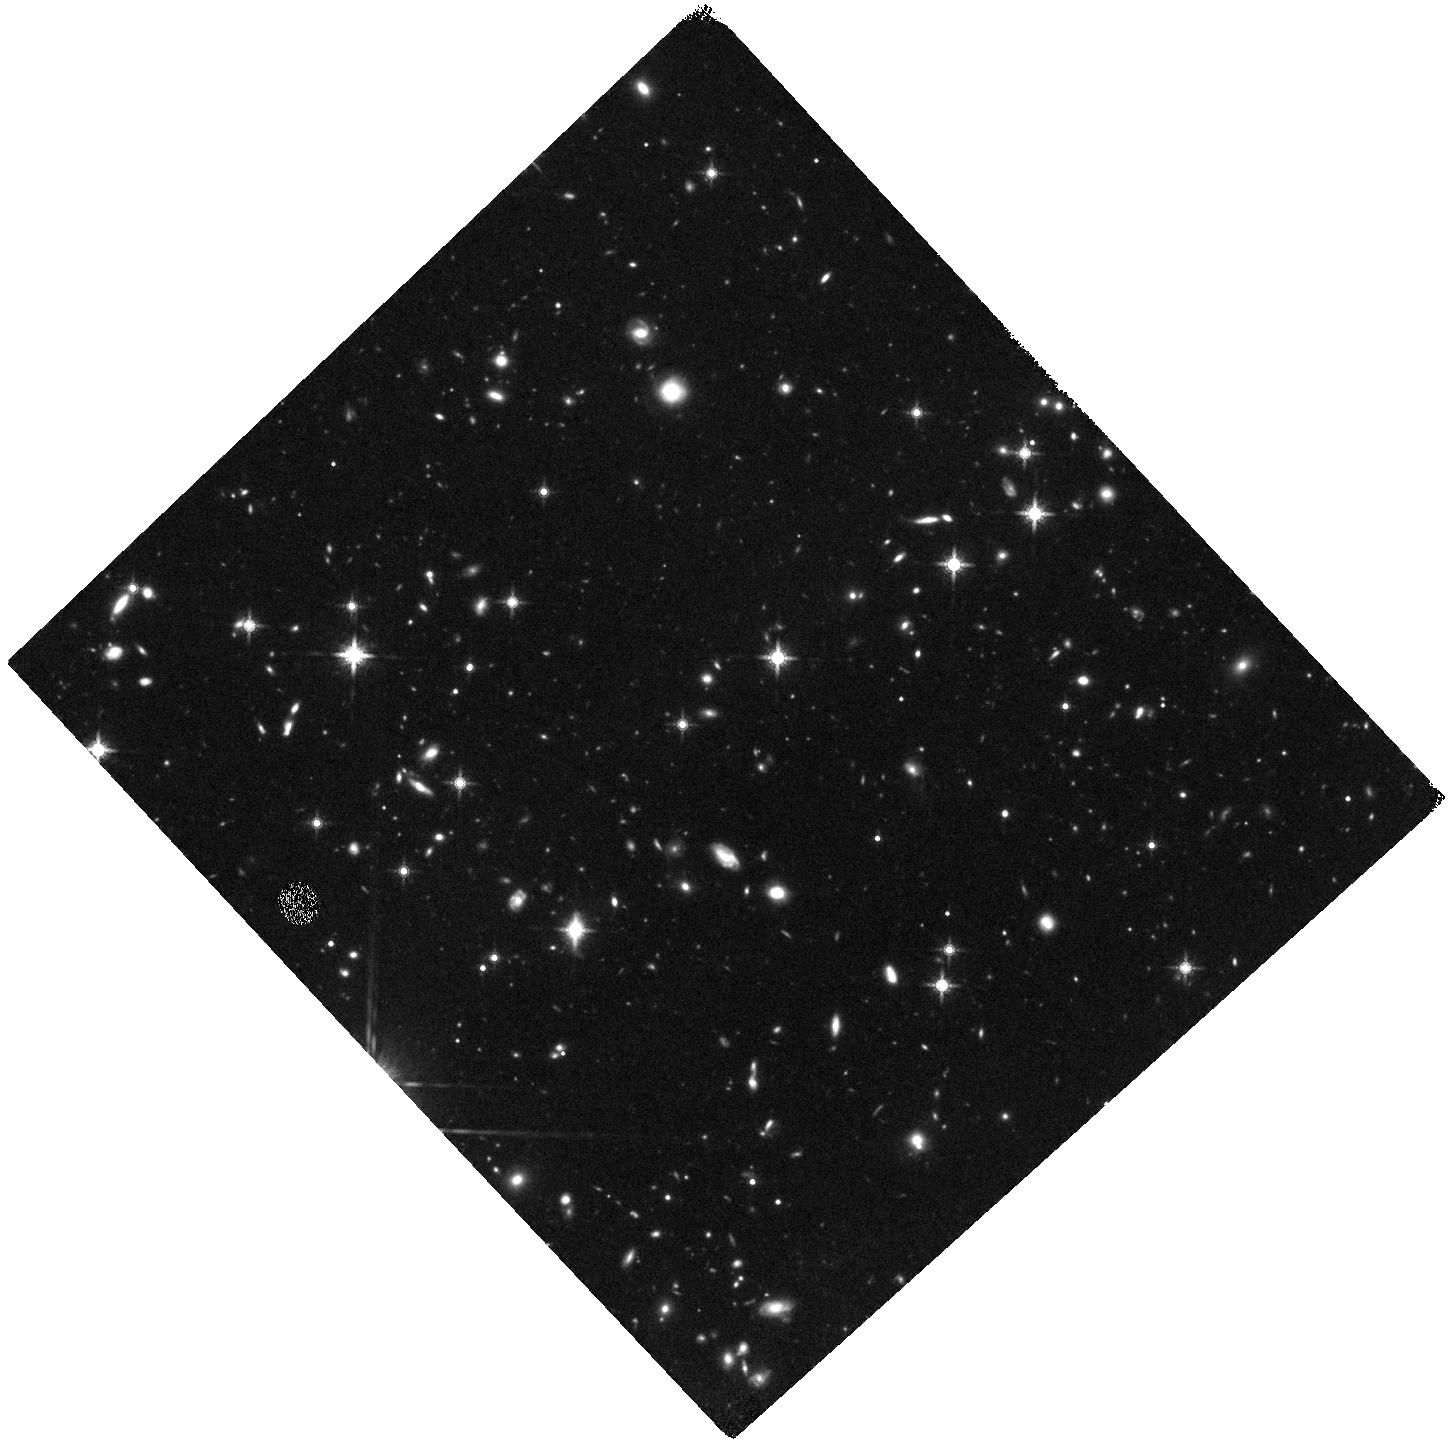
Target: WISEA-J085510.74-071442.5
Instrument: WFC3/IR
Filter: F160W
Exposure: 2.2 h
Observation ID: hst_14233_05_wfc3_ir_f160w_icv605

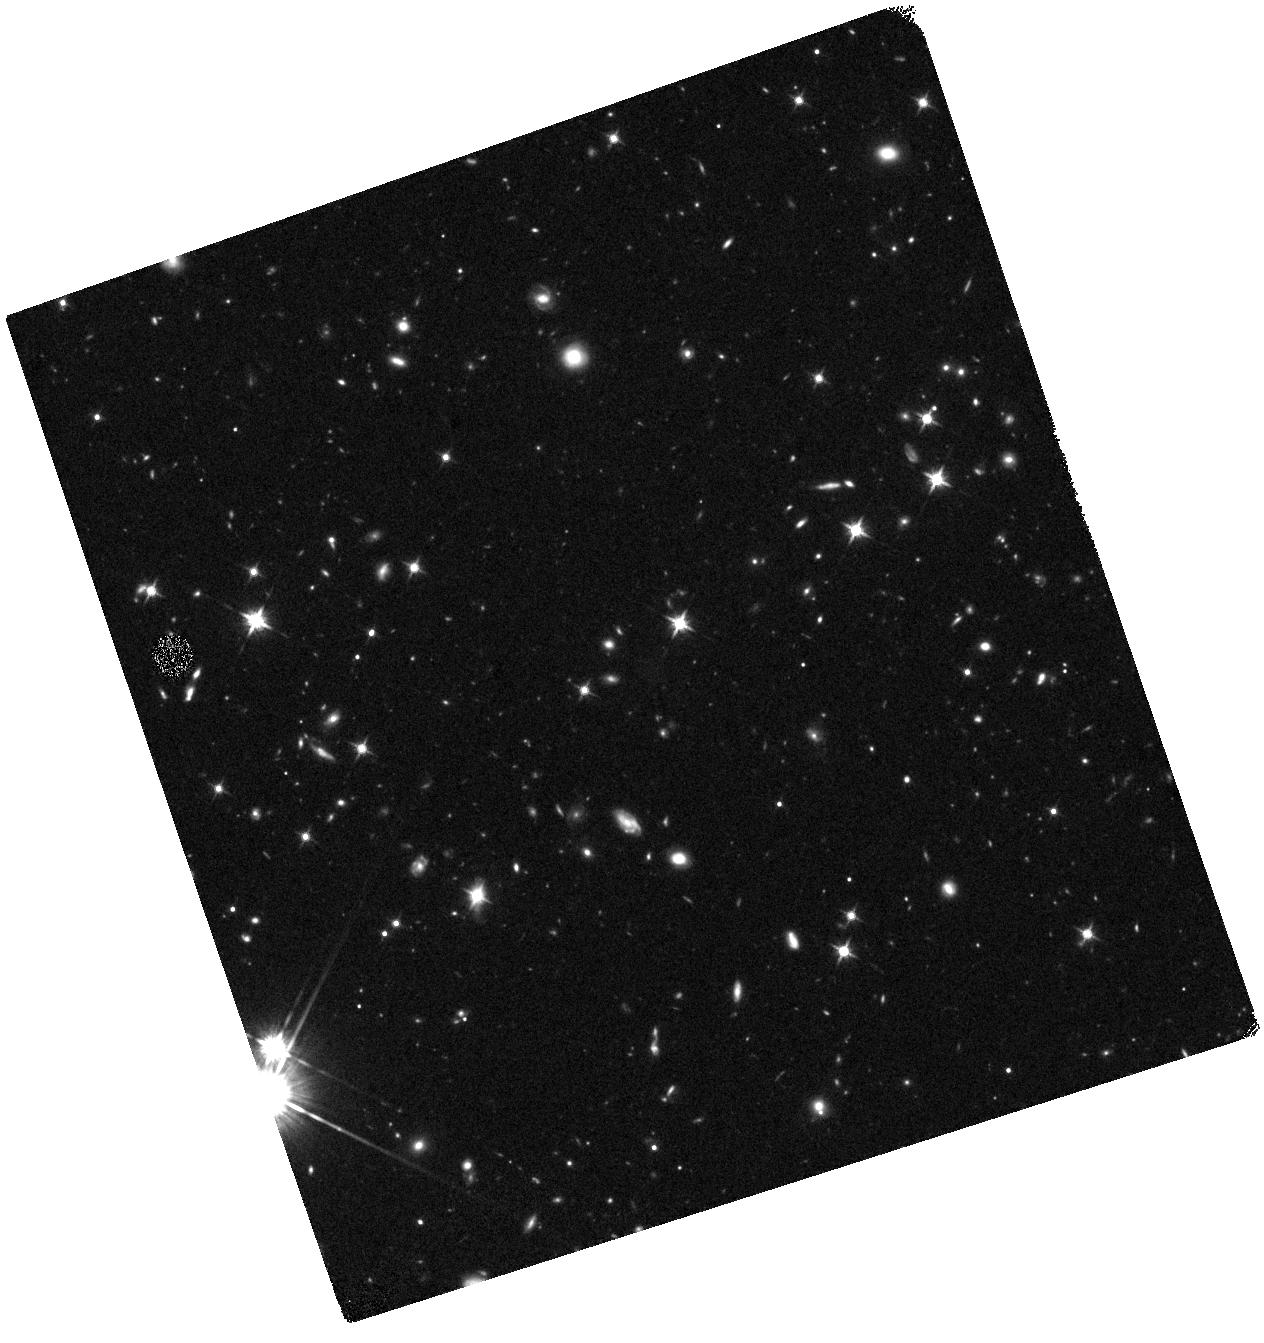
Target: WISEA-J085510.74-071442.5
Instrument: WFC3/IR
Filter: F125W
Exposure: 42 min
Observation ID: hst_14233_02_wfc3_ir_f125w_icv602

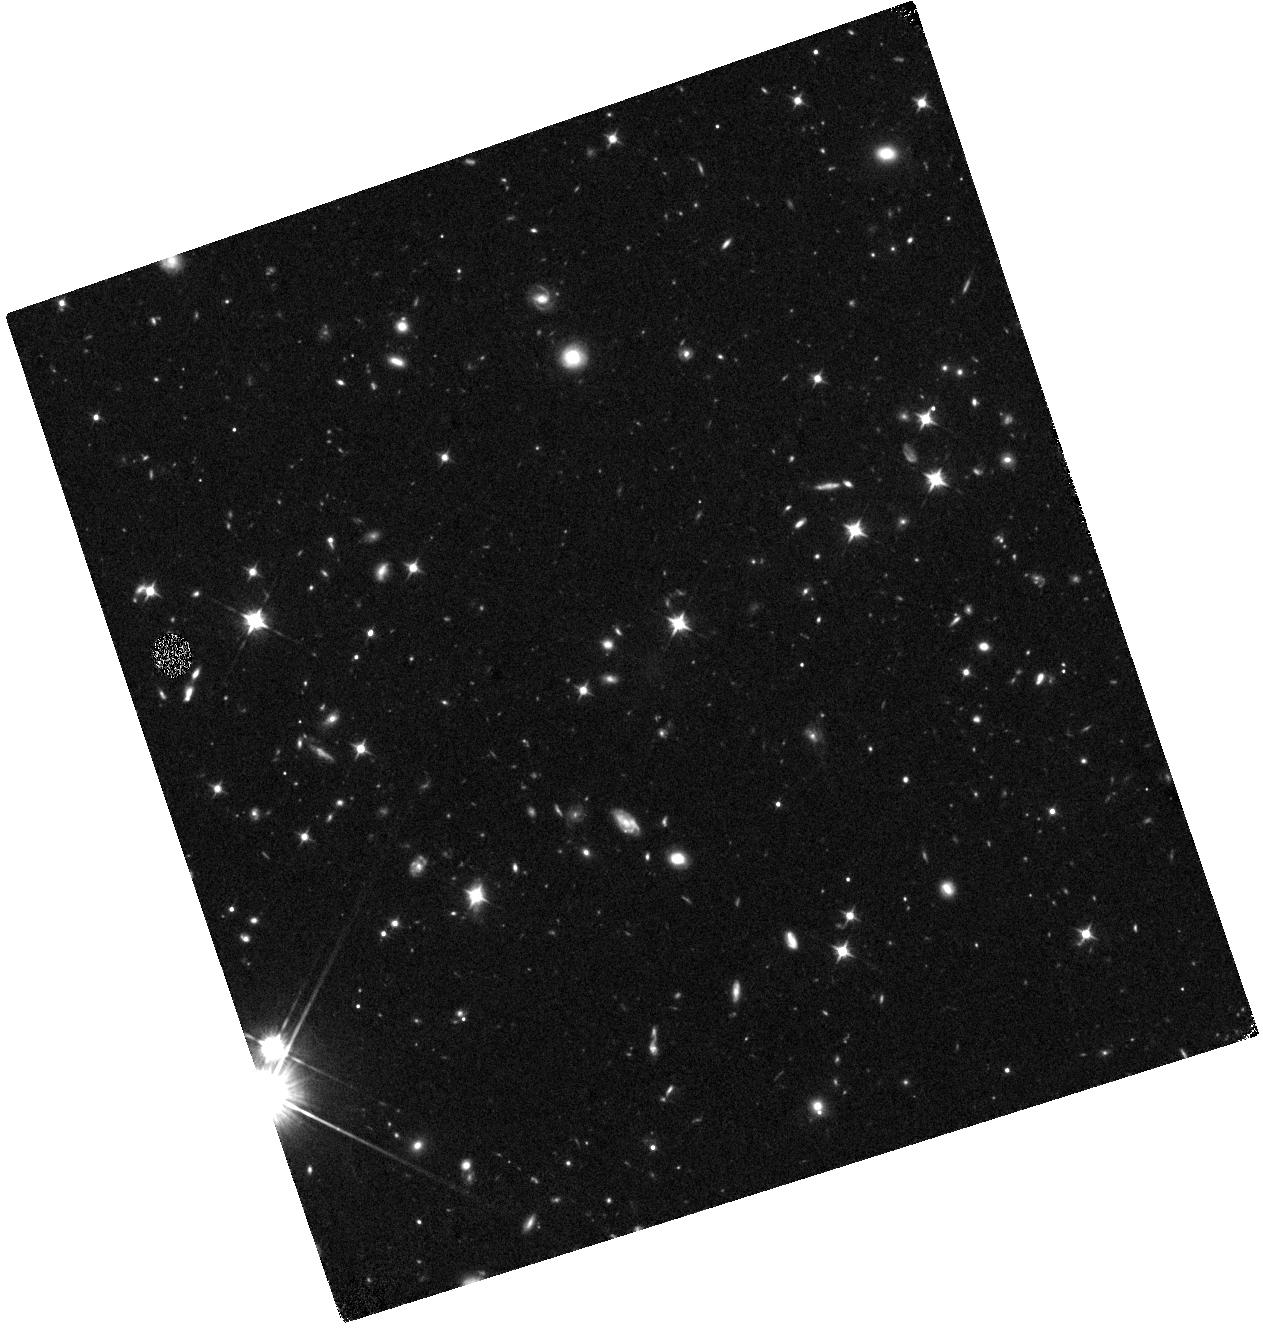
Target: WISEA-J085510.74-071442.5
Instrument: WFC3/IR
Filter: F105W
Exposure: 1.1 h
Observation ID: hst_14233_01_wfc3_ir_f105w_icv601

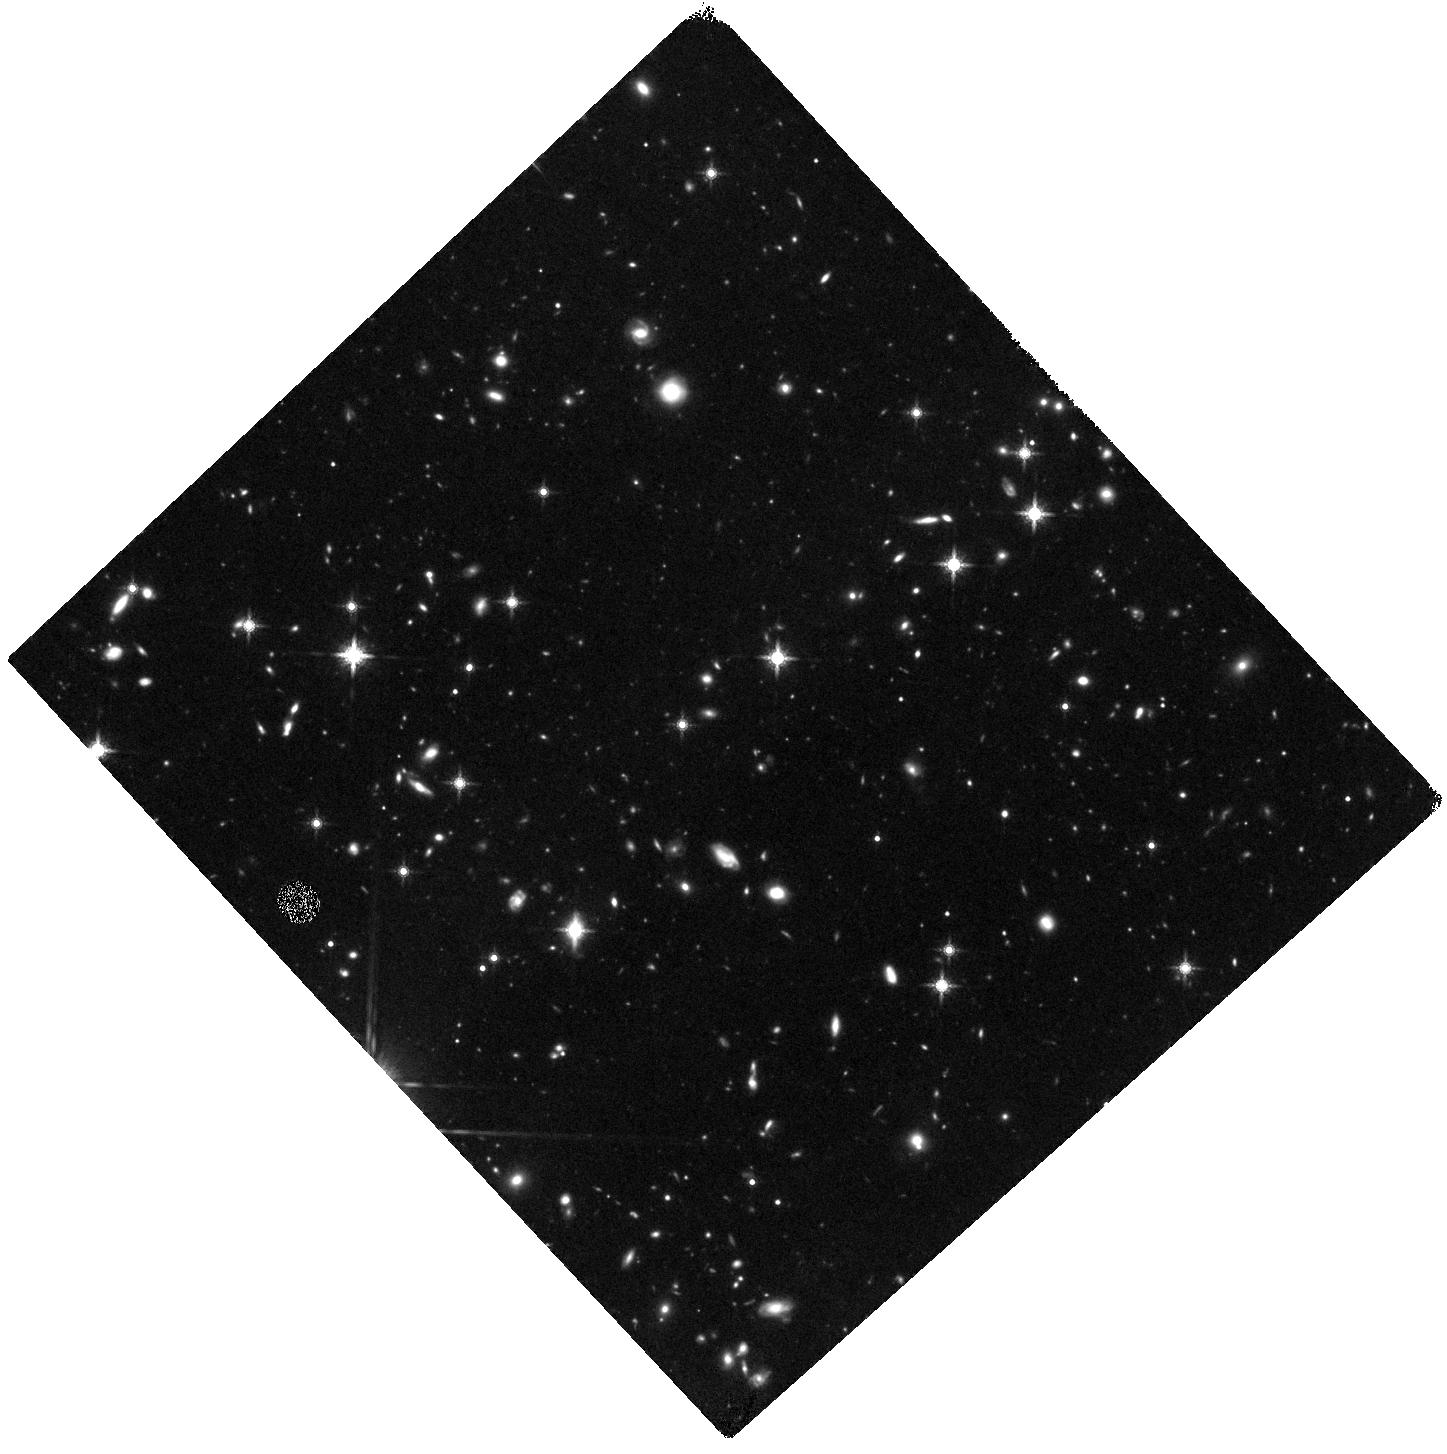
Target: WISEA-J085510.74-071442.5
Instrument: WFC3/IR
Filter: F160W
Exposure: 2.2 h
Observation ID: hst_14233_04_wfc3_ir_f160w_icv604

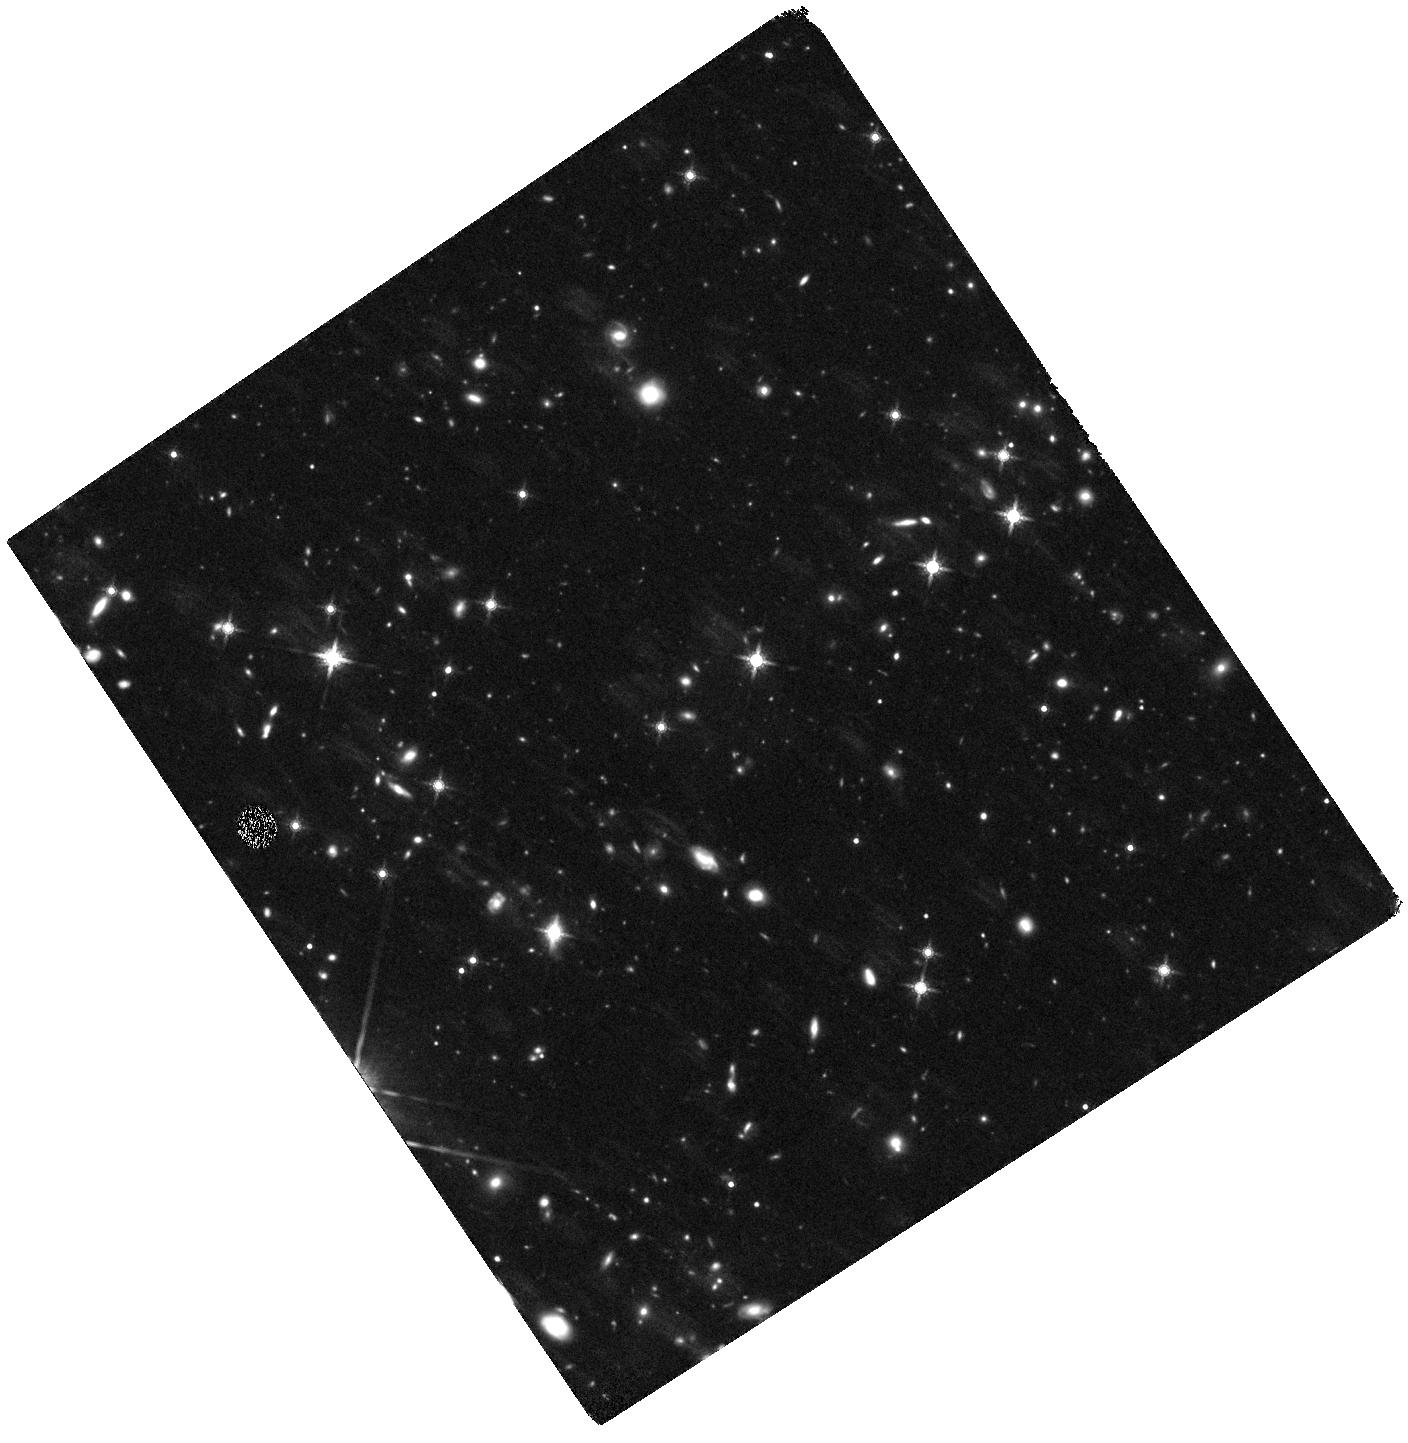
Target: WISEA-J085510.74-071442.5
Instrument: WFC3/IR
Filter: F160W
Exposure: 2.9 h
Observation ID: hst_14233_03_wfc3_ir_f160w_icv603

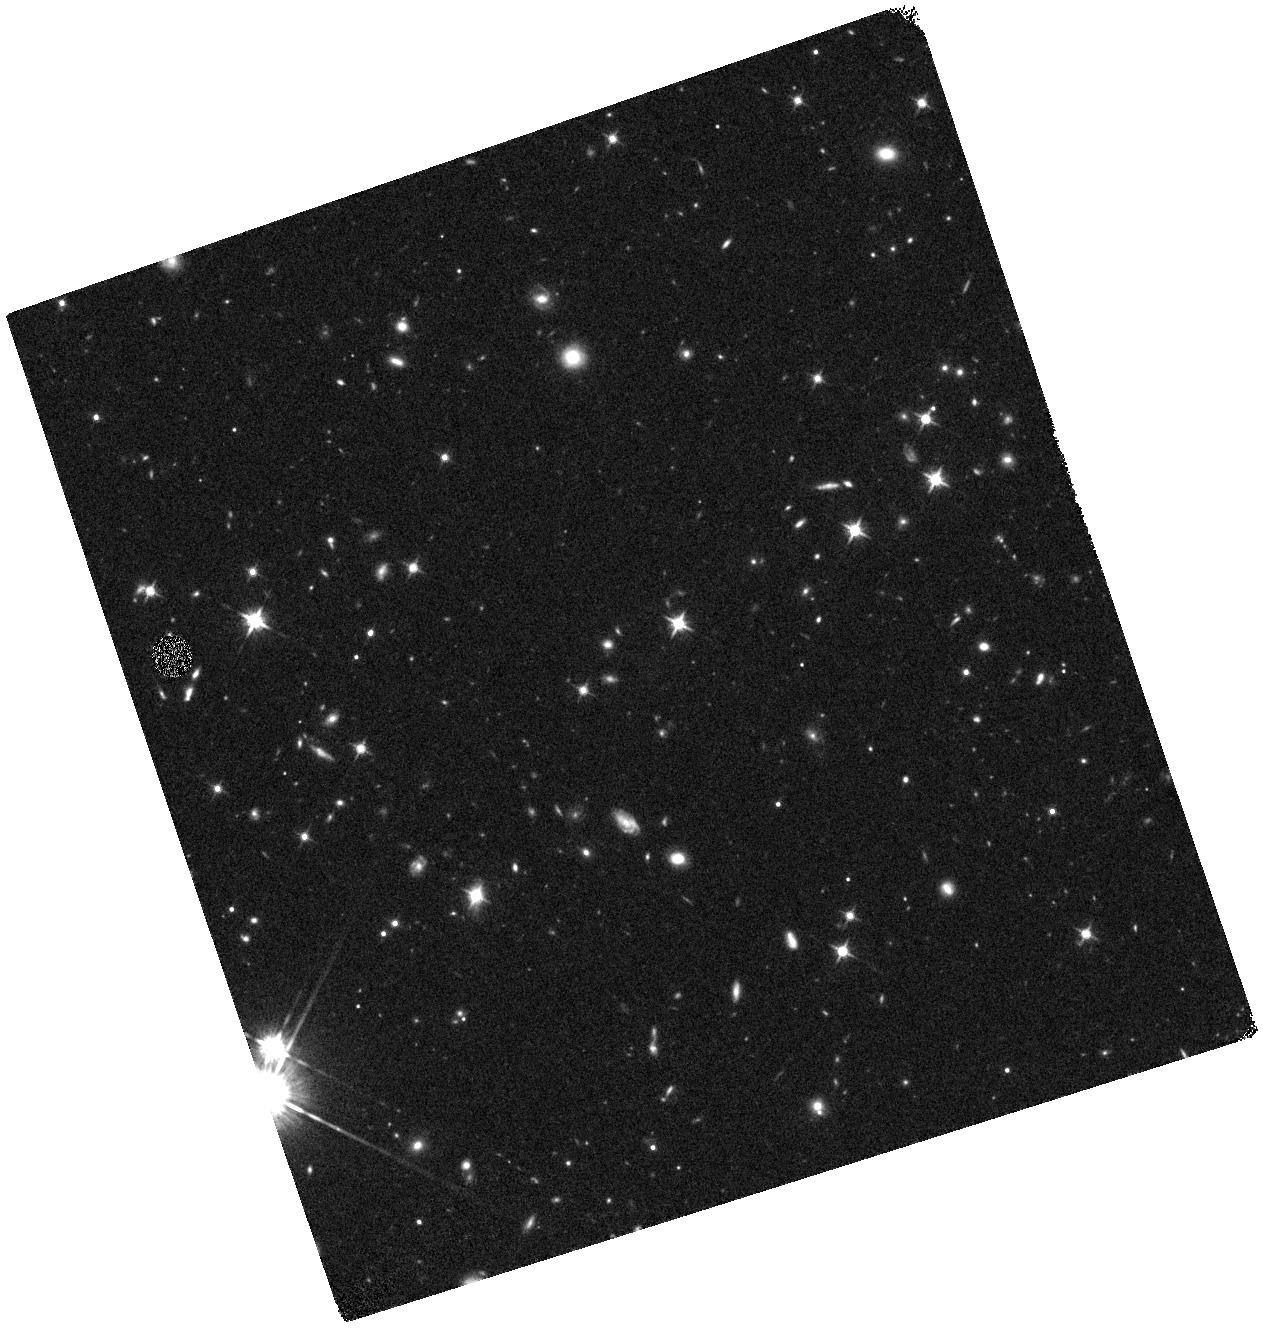
Target: WISEA-J085510.74-071442.5
Instrument: WFC3/IR
Filter: F125W
Exposure: 19 min
Observation ID: hst_14233_01_wfc3_ir_f125w_icv601

Taming the Tepid Three (PI: Schneider, Adam)

With atmospheric conditions similar to those of the Solar System giant planets, cold (Teff<700 K) brown dwarfs are excellent proxies with which to test the ultracool model atmospheres that are critical to our understanding of gas giant exoplanets. A complete census of these objects is also essential for measuring the low-mass stellar mass function and the low-mass limit of star formation. The three coldest known brown dwarfs (WISE 1828+2650, WD 0806-661B, and WISE 0855-0714) all have effective temperature estimates of less than approximately 300 K. Previous HST and Spitzer observations of WISE 1828+2650 and WD 0806-661B provide near complete coverage of the 1 to 5 micron wavelength range. Unfortunately, the coldest of the three, WISE 0855-0714, has yet to be securely detected at near-infrared wavelengths which limits our ability to precisely measure many of its basic properties. We therefore propose to obtain near-infrared photometry of WISE 0855-0714 with WFC3 with the F105W, F125W, and F160W filters. These observations will complete HST's reconnaissance of the tepid three and, when combined with published Spitzer photometry, will allow us to compute a more precise estimate of its effective temperature and search for the presence of water clouds in its atmosphere.